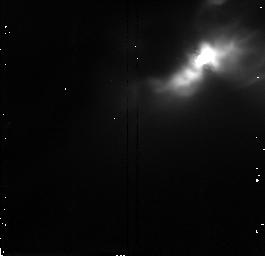
Target: IRAS04248+2612. Instrument: NICMOS/NIC2. Filter: F160W. Exposure: 9 min. Observation ID: n47f02020

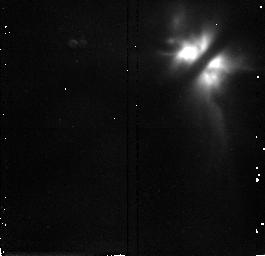
Target: IRAS04302+2247. Instrument: NICMOS/NIC2. Filter: F160W. Exposure: 9 min. Observation ID: n47f03020

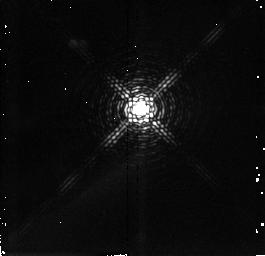
Target: PV-CEP. Instrument: NICMOS/NIC2. Filter: F215N. Exposure: 17 min. Observation ID: n47f10020

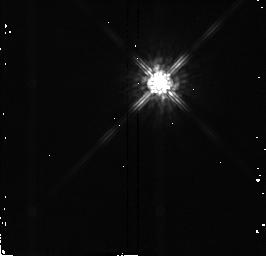
Target: DO-TAU. Instrument: NICMOS/NIC2. Filter: F160W. Exposure: 1 min. Observation ID: n47f05020

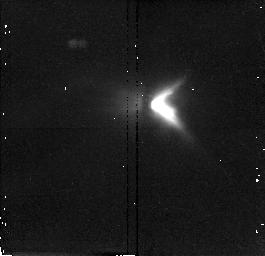
Target: DG-TAU-B. Instrument: NICMOS/NIC2. Filter: F187W. Exposure: 9 min. Observation ID: n47f06030

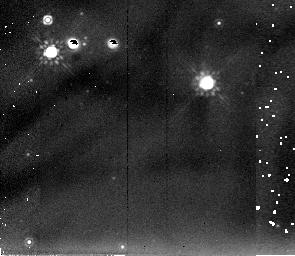
Target: SZ-102. Instrument: NICMOS/NIC2. Filter: F205W. Exposure: 9 min. Observation ID: n47f07040

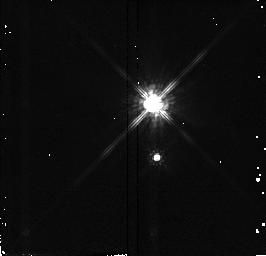
Target: V892-TAU. Instrument: NICMOS/NIC2. Filter: F110W. Exposure: 1 min. Observation ID: n47f04010

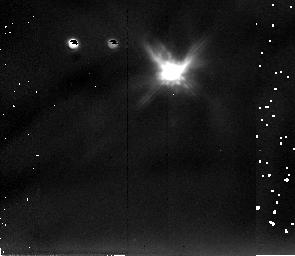
Target: COKU-TAU-1. Instrument: NICMOS/NIC2. Filter: F205W. Exposure: 9 min. Observation ID: n47f09040

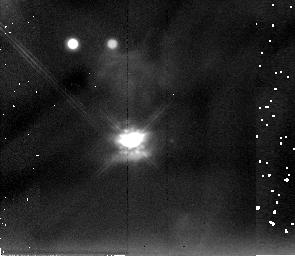
Target: HARO6-5B. Instrument: NICMOS/NIC2. Filter: F205W. Exposure: 9 min. Observation ID: n47f08040

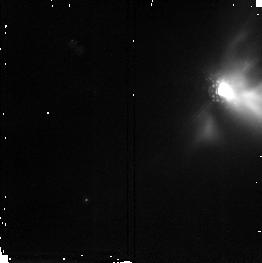
Target: IRAS04016+2610. Instrument: NICMOS/NIC2. Filter: F187W. Exposure: 9 min. Observation ID: n47f01030

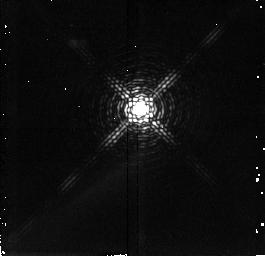
Target: PV-CEP. Instrument: NICMOS/NIC2. Filter: F212N. Exposure: 17 min. Observation ID: n47f10010

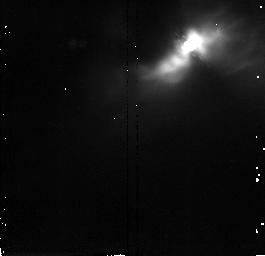
Target: IRAS04248+2612. Instrument: NICMOS/NIC2. Filter: F187W. Exposure: 9 min. Observation ID: n47f02030

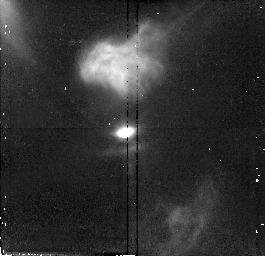
Target: HARO6-5B. Instrument: NICMOS/NIC2. Filter: F110W. Exposure: 13 min. Observation ID: n47f08010

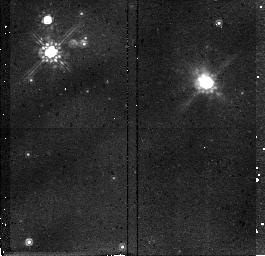
Target: SZ-102. Instrument: NICMOS/NIC2. Filter: F160W. Exposure: 9 min. Observation ID: n47f07020

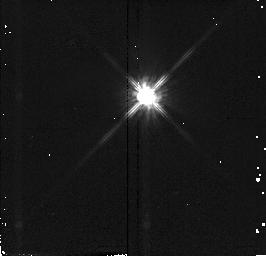
Target: DO-TAU. Instrument: NICMOS/NIC2. Filter: F110W. Exposure: 1 min. Observation ID: n47f05010

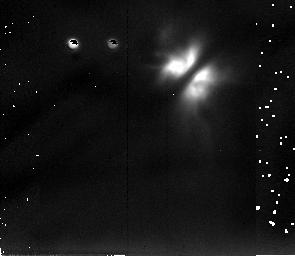
Target: IRAS04302+2247. Instrument: NICMOS/NIC2. Filter: F205W. Exposure: 9 min. Observation ID: n47f03040

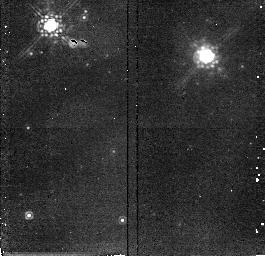
Target: SZ-102. Instrument: NICMOS/NIC2. Filter: F187W. Exposure: 9 min. Observation ID: n47f07030

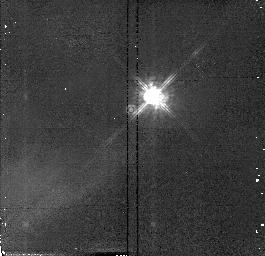
Target: PV-CEP. Instrument: NICMOS/NIC2. Filter: F110W. Exposure: 4 min. Observation ID: n47f10030

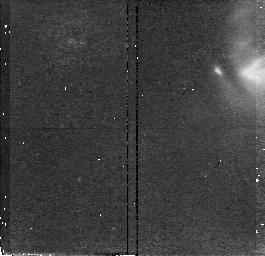
Target: IRAS04016+2610. Instrument: NICMOS/NIC2. Filter: F110W. Exposure: 13 min. Observation ID: n47f01010

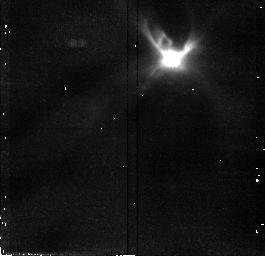
Target: COKU-TAU-1. Instrument: NICMOS/NIC2. Filter: F110W. Exposure: 13 min. Observation ID: n47f09010

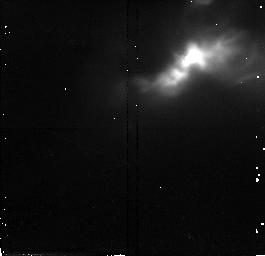
Target: IRAS04248+2612. Instrument: NICMOS/NIC2. Filter: F110W. Exposure: 17 min. Observation ID: n47f02010

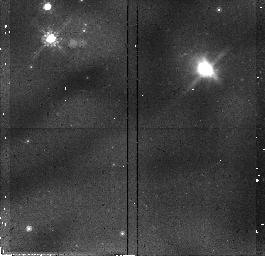
Target: SZ-102. Instrument: NICMOS/NIC2. Filter: F110W. Exposure: 13 min. Observation ID: n47f07010

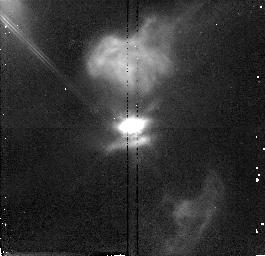
Target: HARO6-5B. Instrument: NICMOS/NIC2. Filter: F160W. Exposure: 9 min. Observation ID: n47f08020

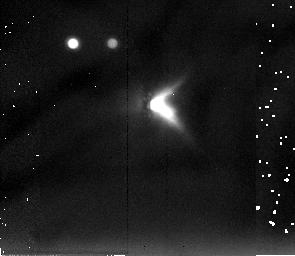
Target: DG-TAU-B. Instrument: NICMOS/NIC2. Filter: F205W. Exposure: 9 min. Observation ID: n47f06040

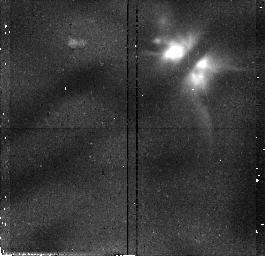
Target: IRAS04302+2247. Instrument: NICMOS/NIC2. Filter: F110W. Exposure: 13 min. Observation ID: n47f03010

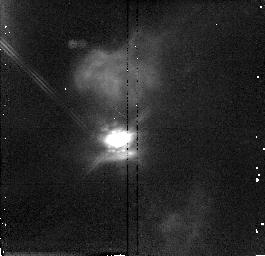
Target: HARO6-5B. Instrument: NICMOS/NIC2. Filter: F187W. Exposure: 9 min. Observation ID: n47f08030

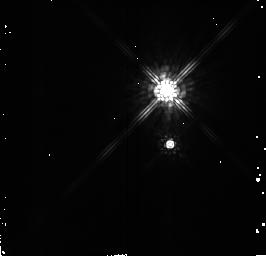
Target: V892-TAU. Instrument: NICMOS/NIC2. Filter: F160W. Exposure: 1 min. Observation ID: n47f04020

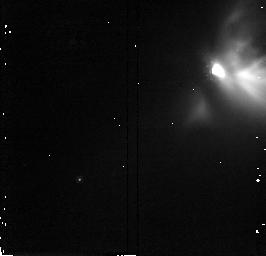
Target: IRAS04016+2610. Instrument: NICMOS/NIC2. Filter: F160W. Exposure: 13 min. Observation ID: n47f01020

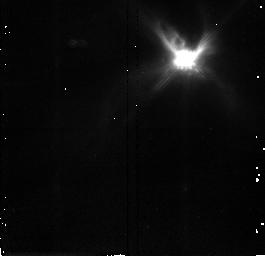
Target: COKU-TAU-1. Instrument: NICMOS/NIC2. Filter: F160W. Exposure: 9 min. Observation ID: n47f09020

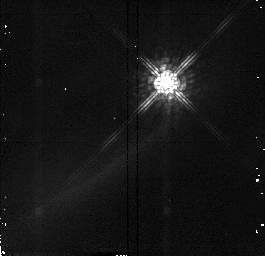
Target: PV-CEP. Instrument: NICMOS/NIC2. Filter: F160W. Exposure: 2 min. Observation ID: n47f10040

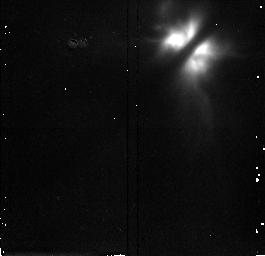
Target: IRAS04302+2247. Instrument: NICMOS/NIC2. Filter: F187W. Exposure: 9 min. Observation ID: n47f03030

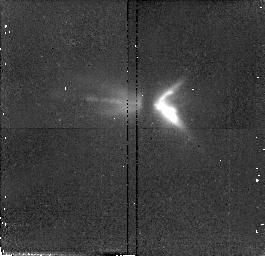
Target: DG-TAU-B. Instrument: NICMOS/NIC2. Filter: F110W. Exposure: 13 min. Observation ID: n47f06010

NICMOS Imaging of Young Stellar Object Circumstellar Nebulosity (PI: Padgett, Deborah)

HST/WFPC2 observations have shown that several young stellar objects in the nearby Taurus molecular clouds are seen only indirectly via scattered light. At optical wavelengths these systems show bipolar reflection nebulae separated by a central dark absorption lane obscuring direct view of the star. Within these bipolar nebulae the scattered light distribution is patchy and irregular, suggesting that the circumstellar envelopes inferred from the sources' infrared spectral energy distributions are responsible for the nebular morphology. We propose NICMOS observations of these systems in order to penetrate the overlying envelopes to obtain direct views of the young circumstellar disks believed to be associated with these sources. The new NICMOS images will be compared with the existing WFPC2 images and with model reflection nebulae to constrain the circumstellar density distributions. The dark absorption lanes already seen in these systems suggest that the NICMOS images will reveal edge-on disks similar to the HST results for HH 30, and thus allow direct observation of the disk geometry. Only HST can provide the linear resolution and dynamic range needed to reveal these disks at spatial scales relevant to the origin of the solar system.